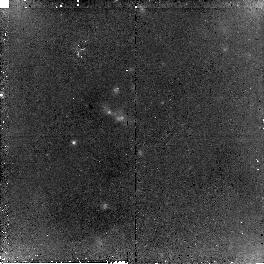
Target: OBJ-1434110+331733
Instrument: NICMOS/NIC2
Filter: F160W
Exposure: 2.3 h
Observation ID: n9ax07010

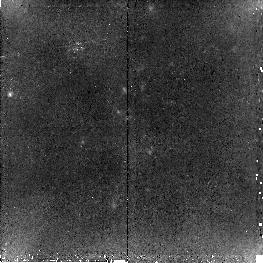
Target: OBJ-1434110+331733
Instrument: NICMOS/NIC2
Filter: F110W
Exposure: 2.3 h
Observation ID: n9ax04010

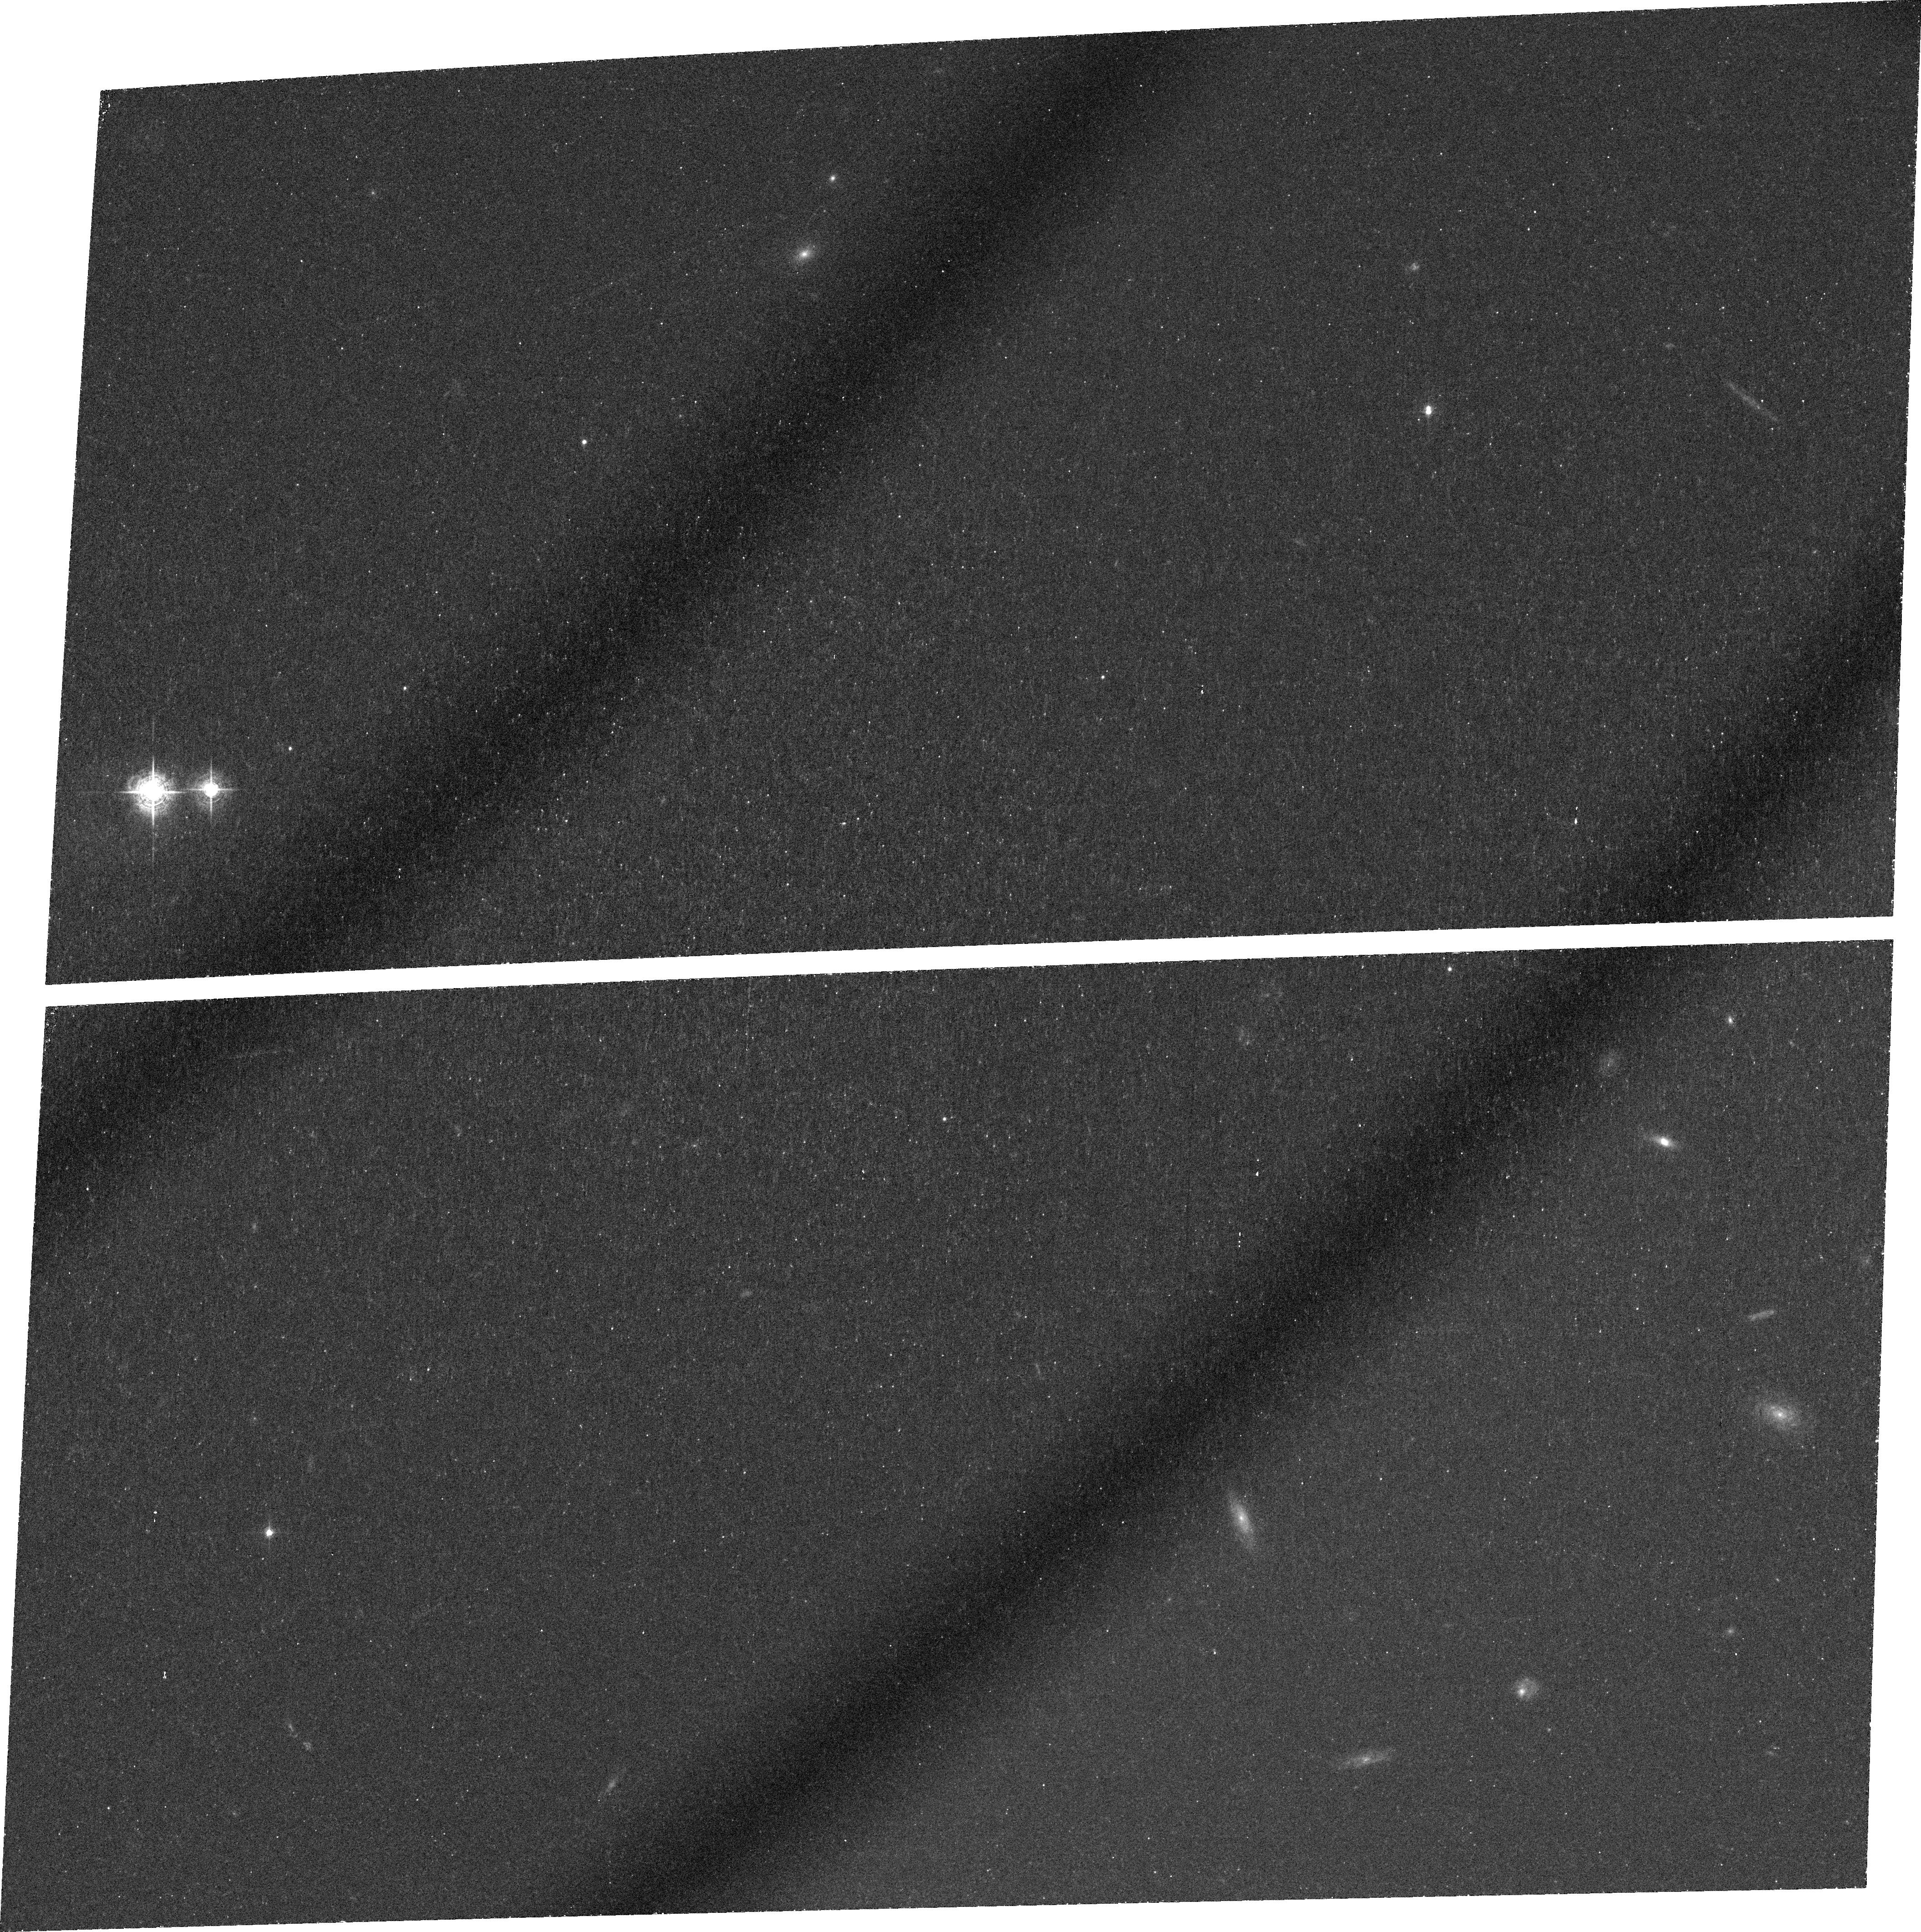
Target: OBJ-1434110+331733
Instrument: ACS/WFC
Filter: FR601N
Exposure: 1.4 h
Observation ID: j9ax03010

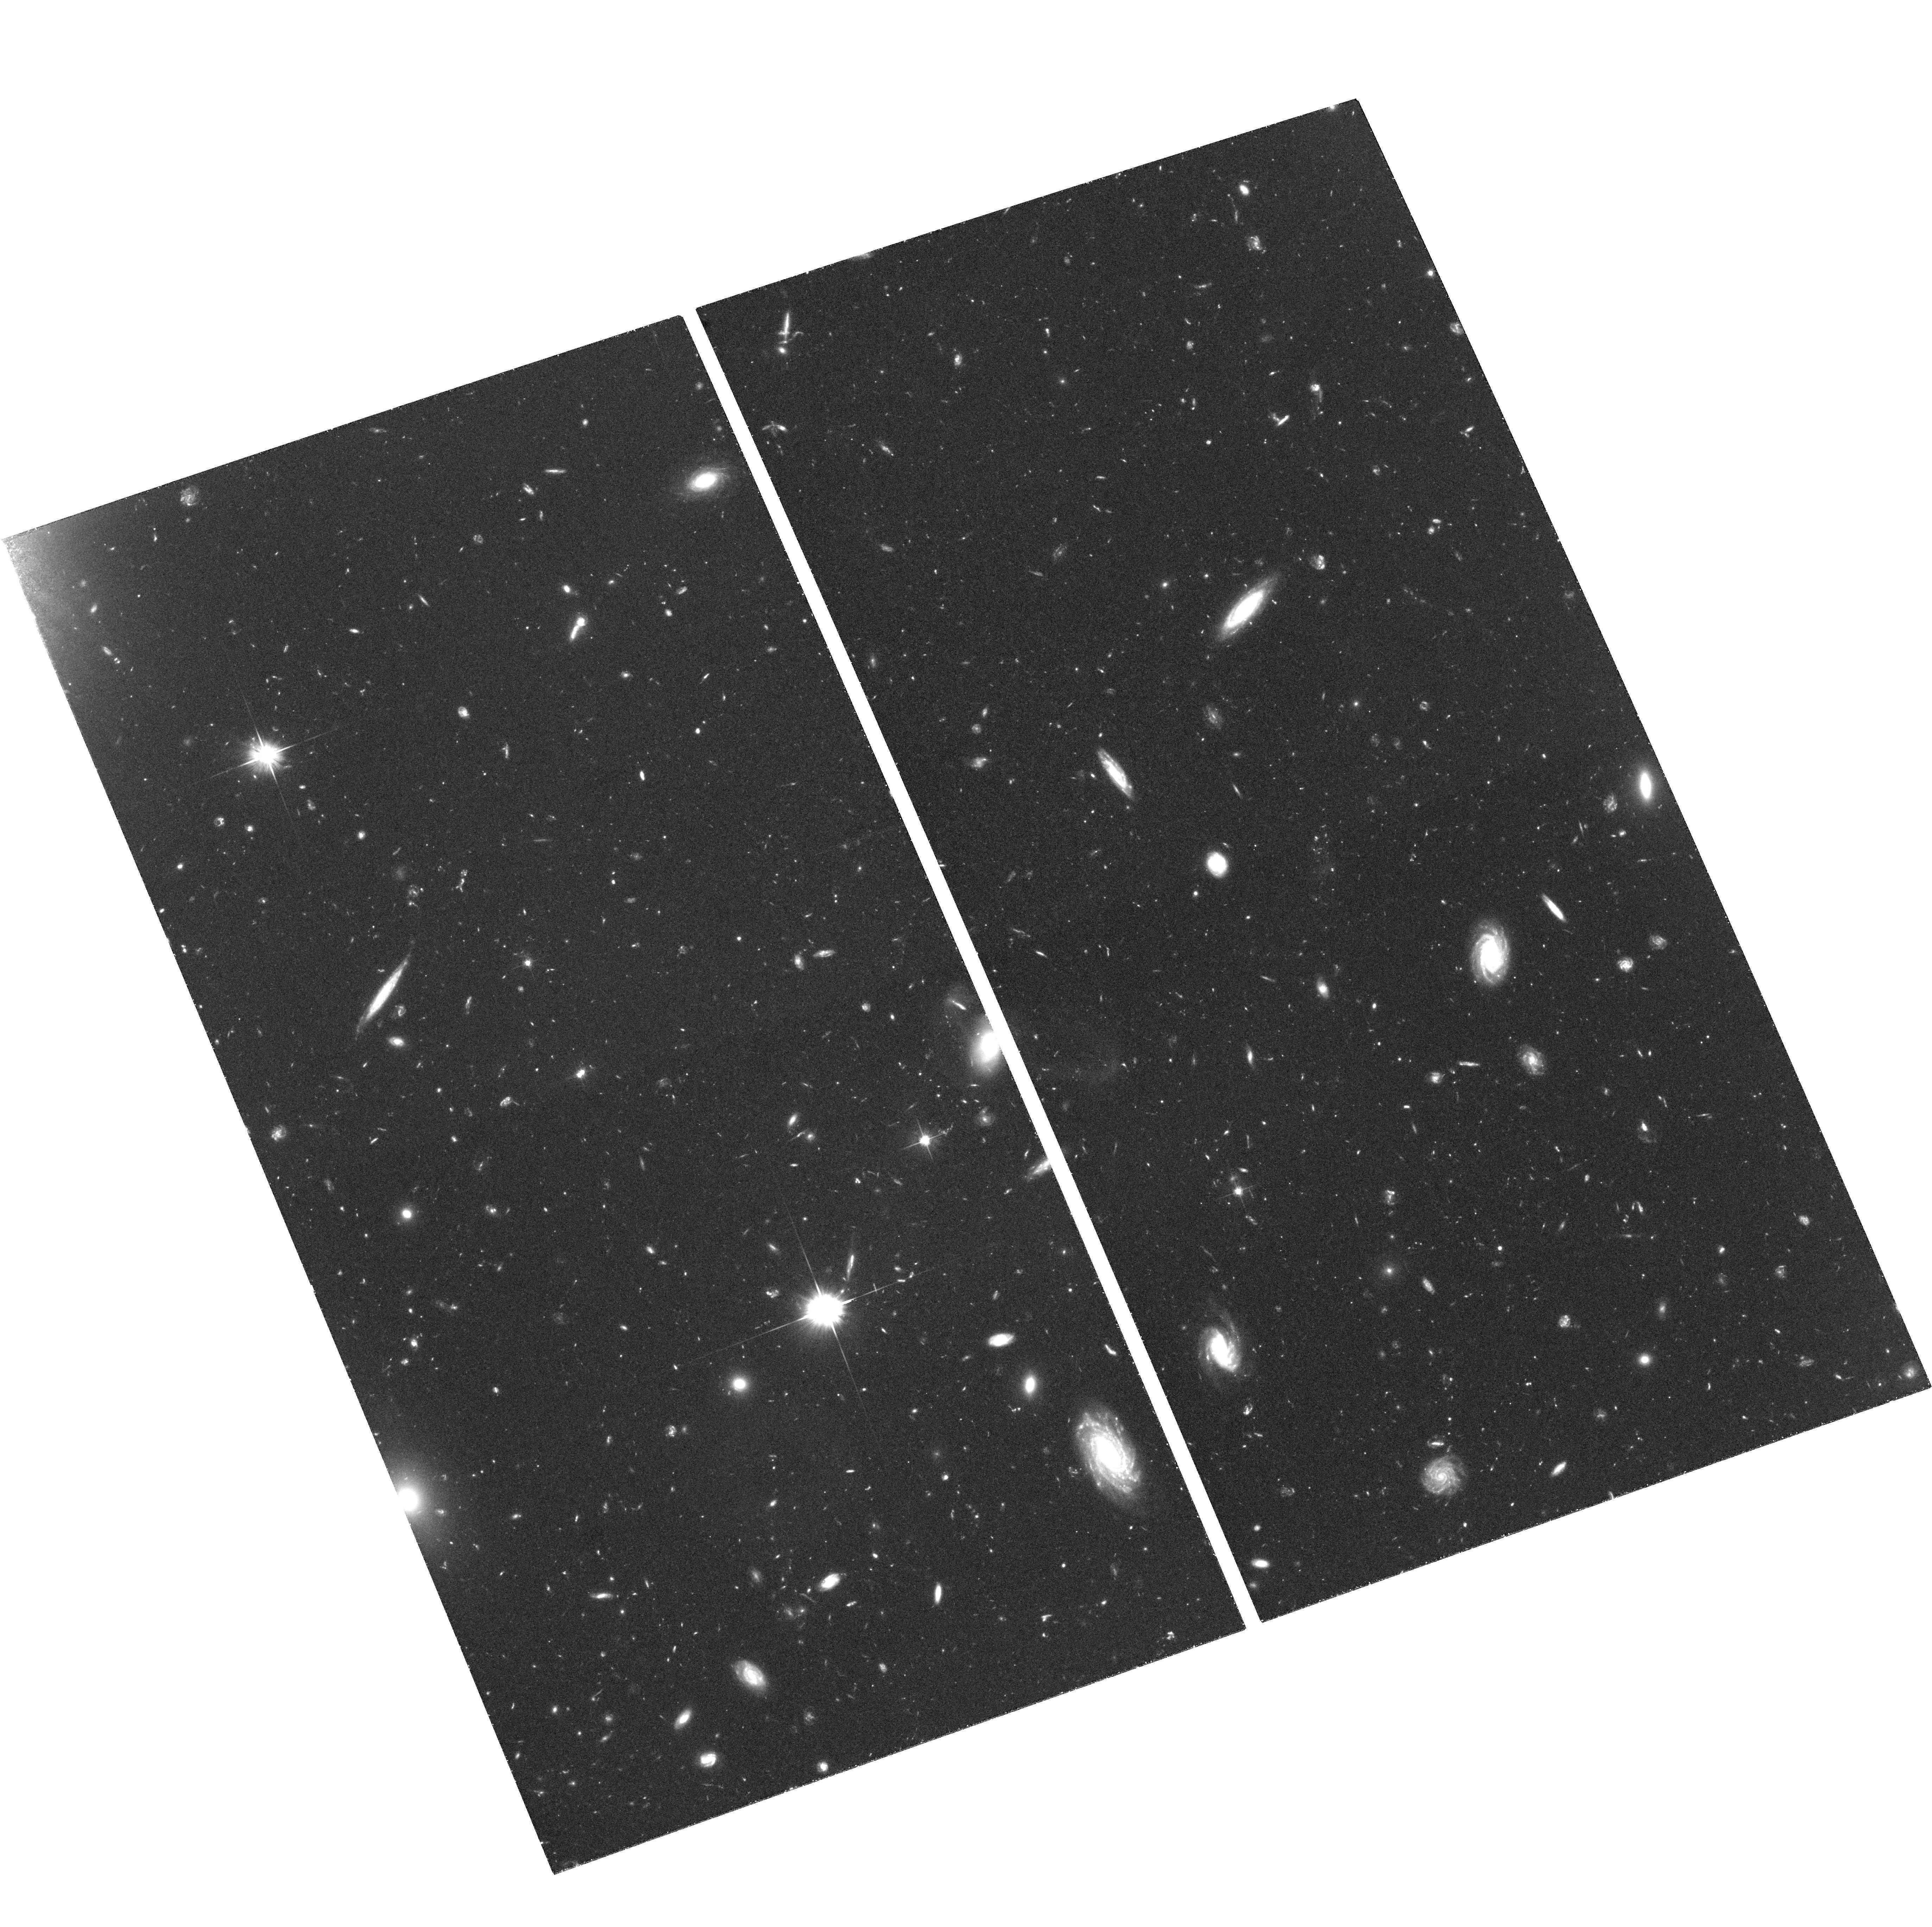
Target: OBJ-1434110+331733
Instrument: ACS/WFC
Filter: F606W
Exposure: 2.2 h
Observation ID: hst_10591_01_acs_wfc_f606w_j9ax01

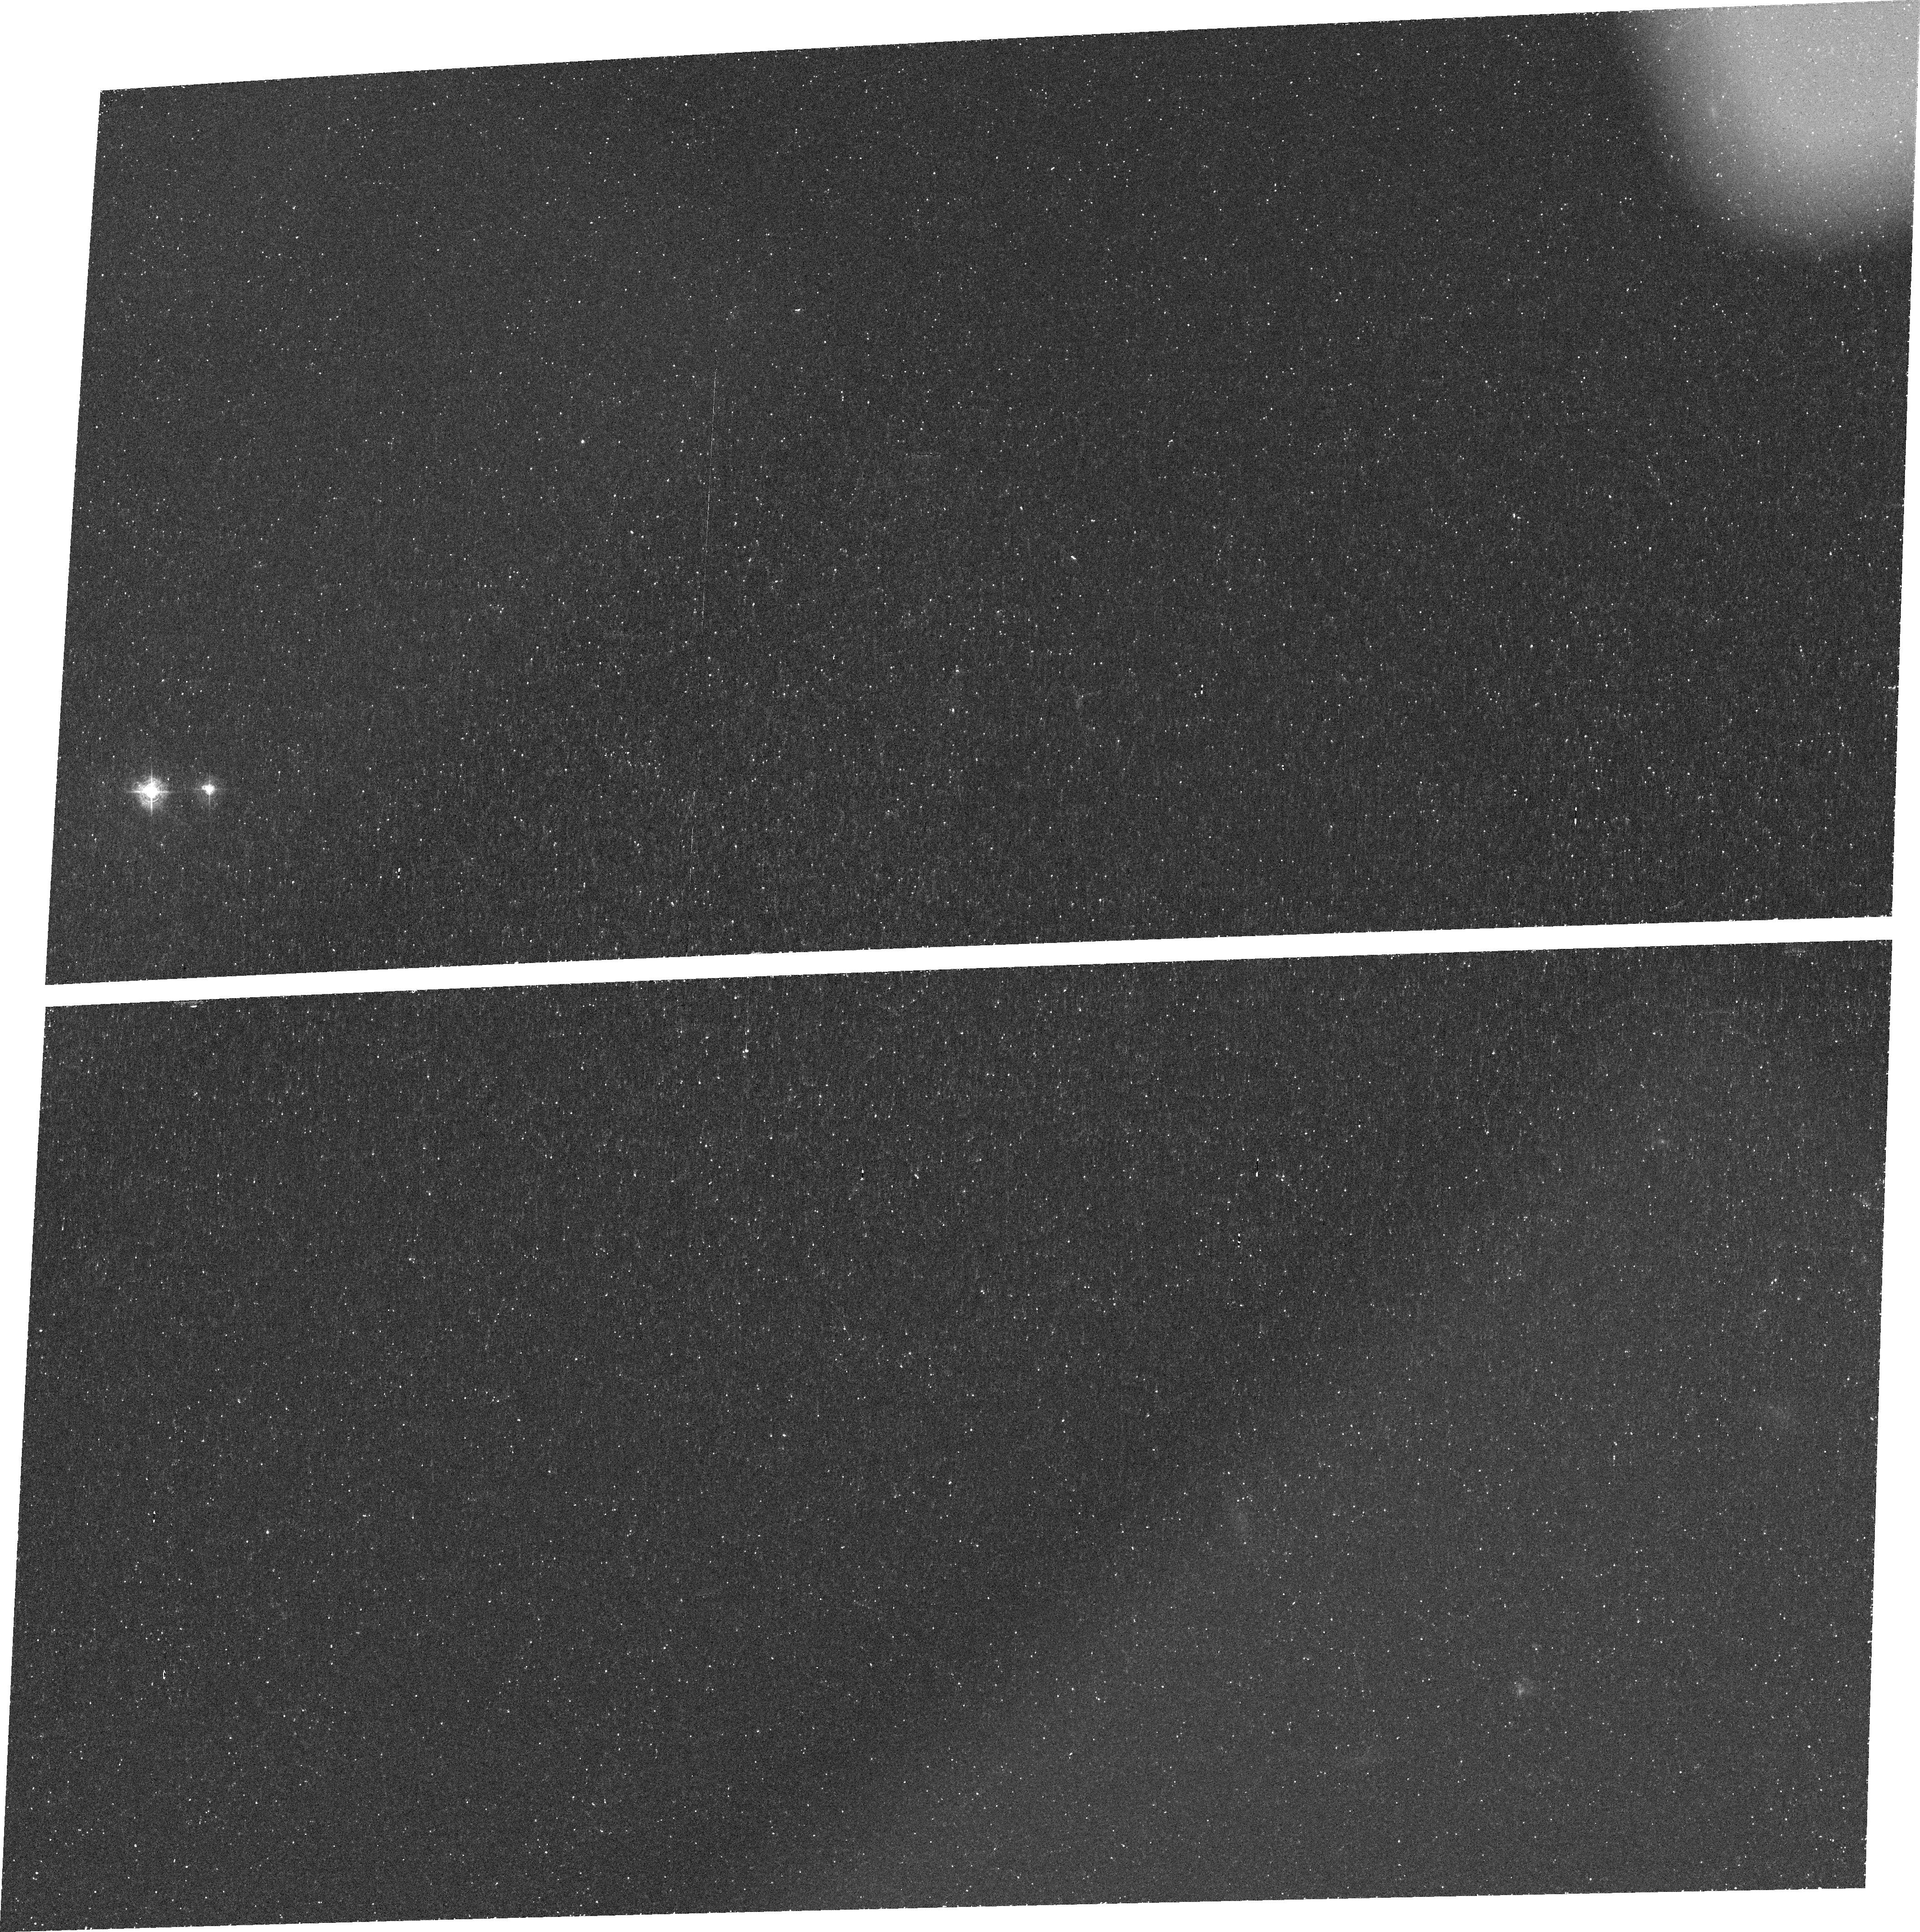
Target: OBJ-1434110+331733
Instrument: ACS/WFC
Filter: FR462N
Exposure: 44 min
Observation ID: j9ax02030

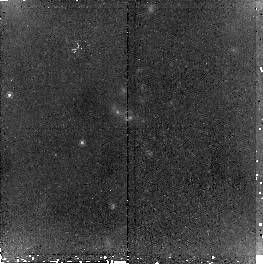
Target: OBJ-1434110+331733
Instrument: NICMOS/NIC2
Filter: F160W
Exposure: 2.3 h
Observation ID: n9ax06010

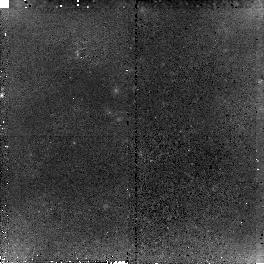
Target: OBJ-1434110+331733
Instrument: NICMOS/NIC2
Filter: F110W
Exposure: 2.3 h
Observation ID: n9ax05010

ACS Observations of the Galaxies in A Giant Ly-alpha Nebula at z~2.7 (PI: Dey, Arjun)

Giant Ly-alpha nebulae appear to be sites of ongoing massive galaxy formation, as evidenced by their association with very luminous, young, star-forming galaxies and large galaxy overdensities. However the origin of the extended gas and the source of ionization remain mysterious. We have discovered a ~200 kpc size nebula which appears to contain a number of embedded sources, including a very obscured, luminous mid-infrared source and a Lyman break galaxy. We propose to obtain deep ACS and NICMOS images of this nebula in order to: (i) determine the spatial morphology of the Ly-alpha emission on sub-kpc scales; (ii) precisely locate the known continuum sources within the nebula; (ii) determine their morphologies; (iii) detect the source of ionizing photons at the very center of the nebula; (iv) constrain the ionizing luminosity contributed by a possible distributed population of faint, compact continuum sources in the nebula; and (v) by SED fitting of population synthesis models, constrain the ages of the ionizing sources with the aim of determining the timescale of the galaxy formation process in the nebula.